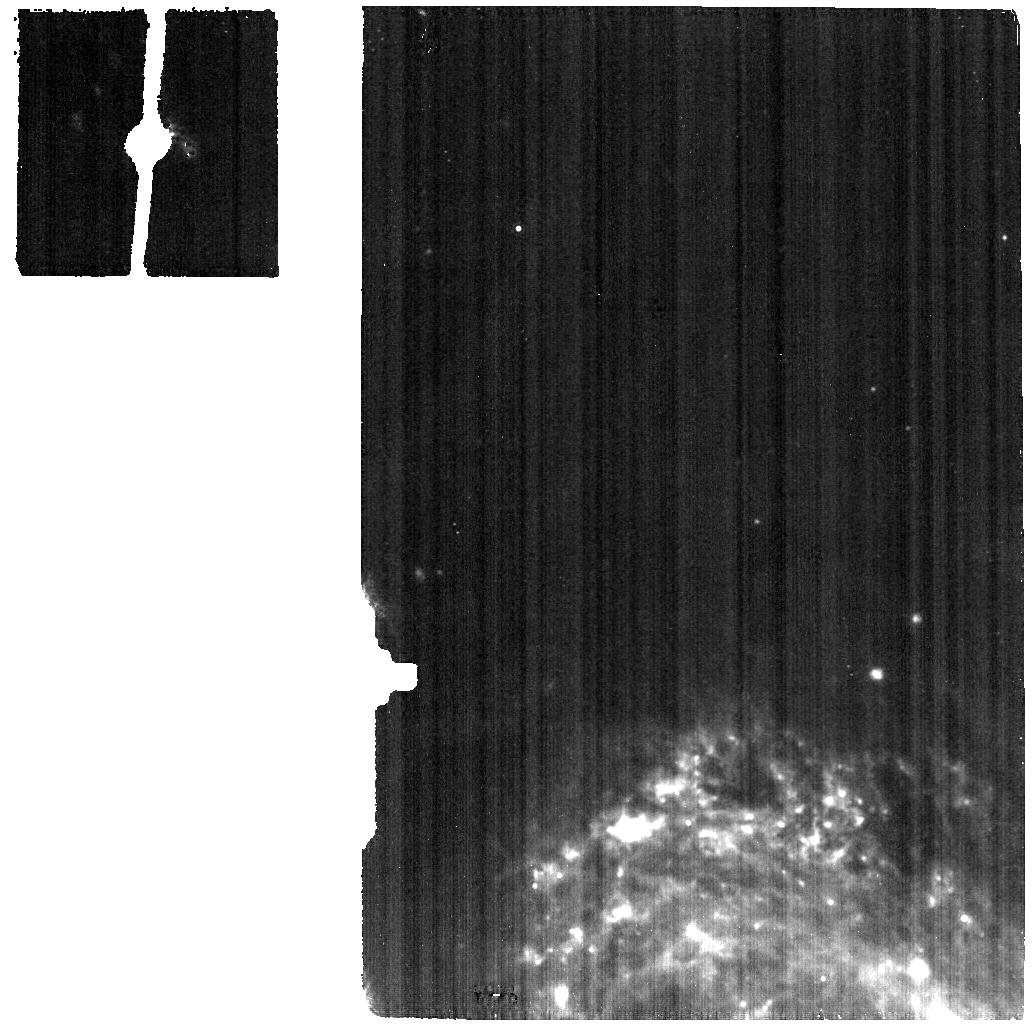
Target: NGC-3227-BKG
Instrument: MIRI
Filter: F1130W
Exposure: 10 min
Observation ID: jw03535-o004_t005_miri_f1130w

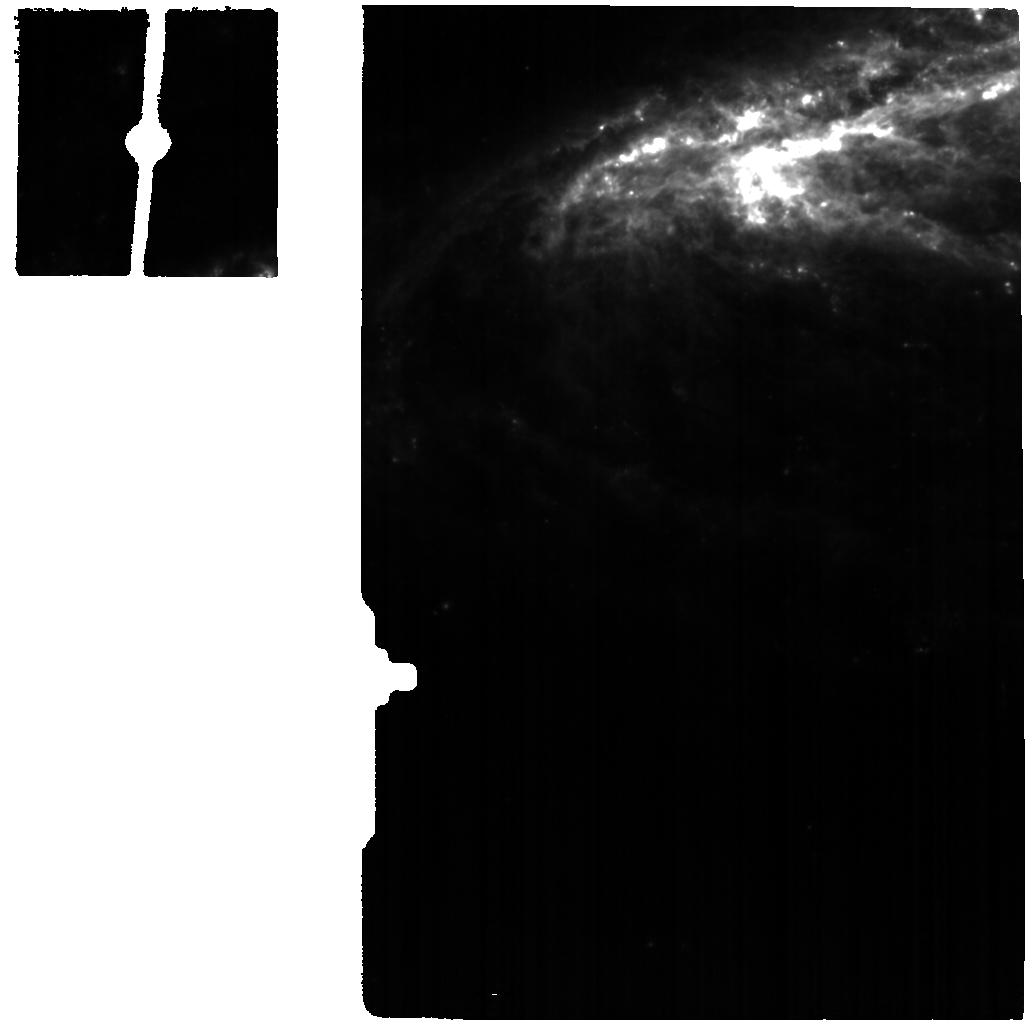
Target: NGC-7582
Instrument: MIRI
Filter: F770W
Exposure: 12 min
Observation ID: jw03535-o008_t003_miri_f770w

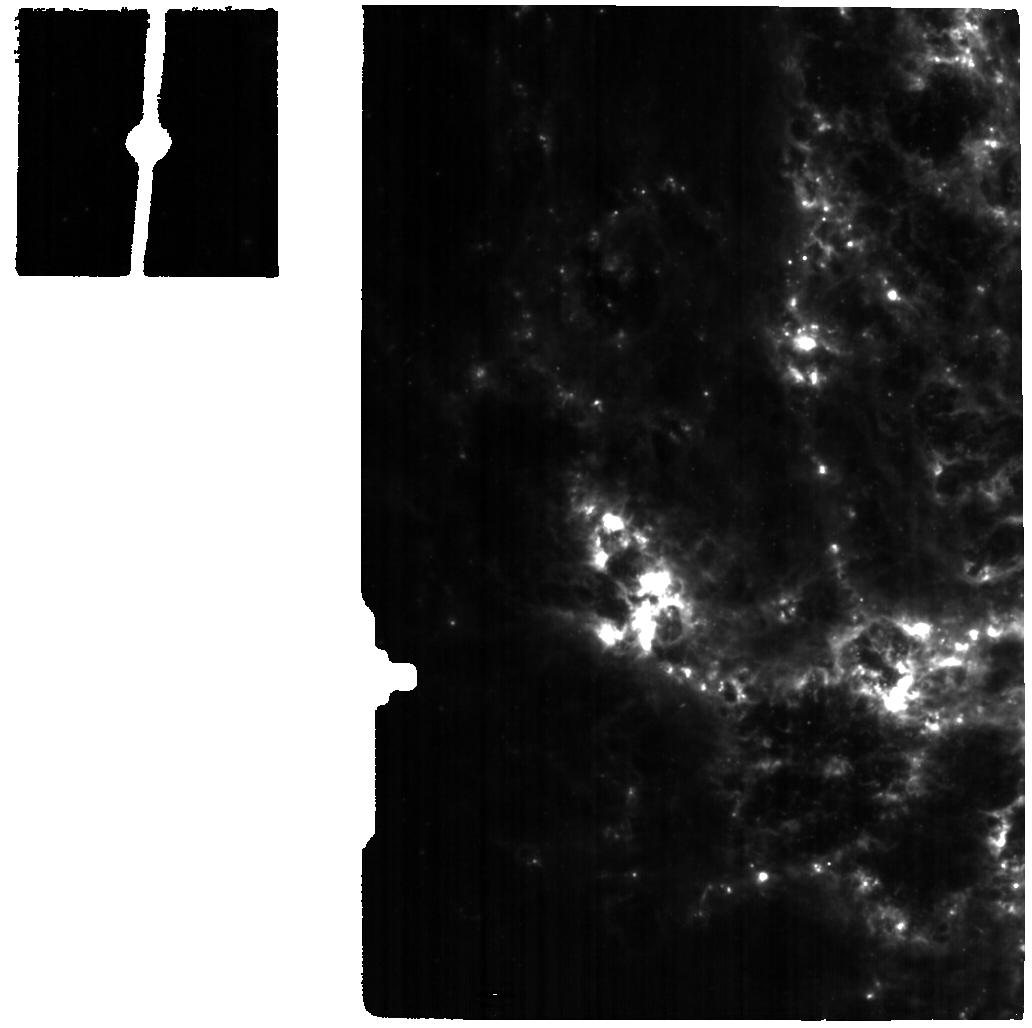
Target: NGC-4051
Instrument: MIRI
Filter: F770W
Exposure: 15 min
Observation ID: jw03535-o002_t001_miri_f770w

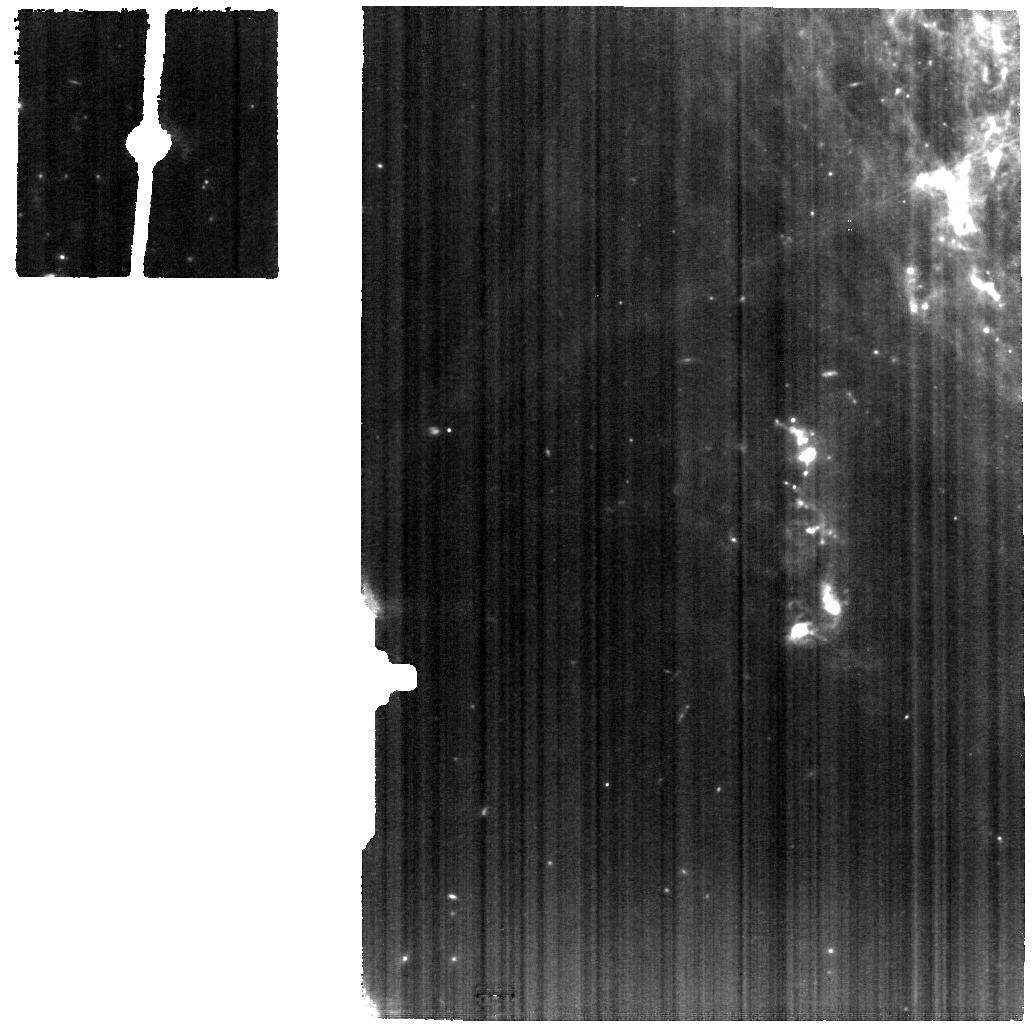
Target: NGC-3227
Instrument: MIRI
Filter: F770W
Exposure: 15 min
Observation ID: jw03535-o005_t002_miri_f770w

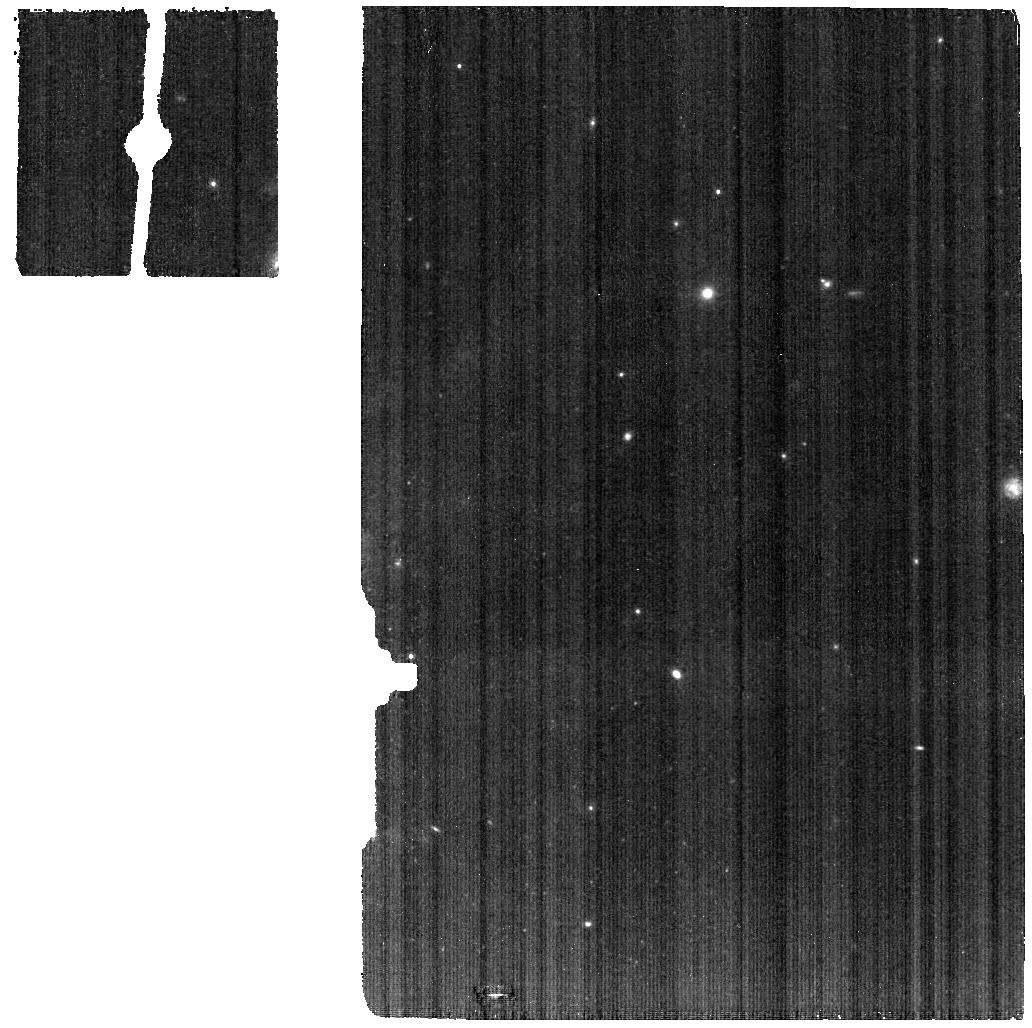
Target: NGC-7582-BKG
Instrument: MIRI
Filter: F770W
Exposure: 6 min
Observation ID: jw03535-o007_t006_miri_f770w

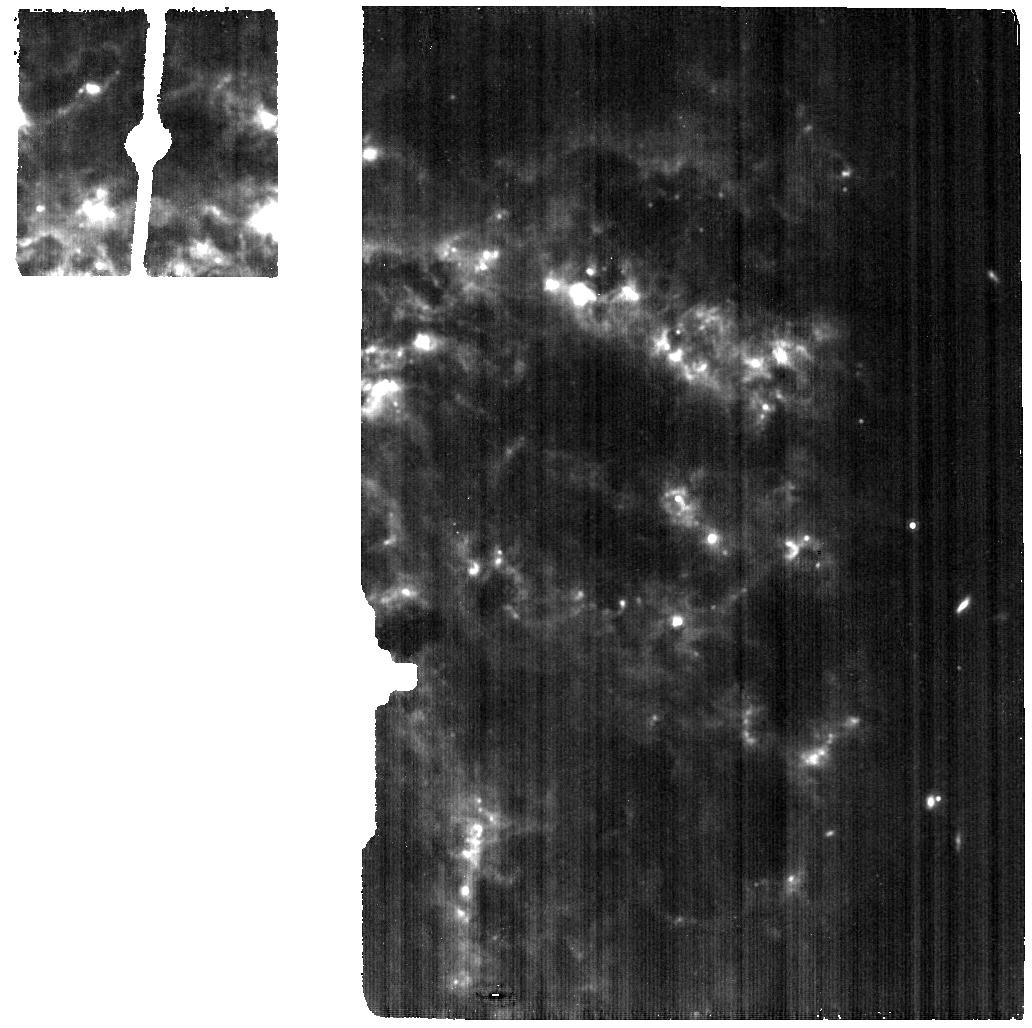
Target: NGC-4051-BKG
Instrument: MIRI
Filter: F1130W
Exposure: 7 min
Observation ID: jw03535-o001_t004_miri_f1130w

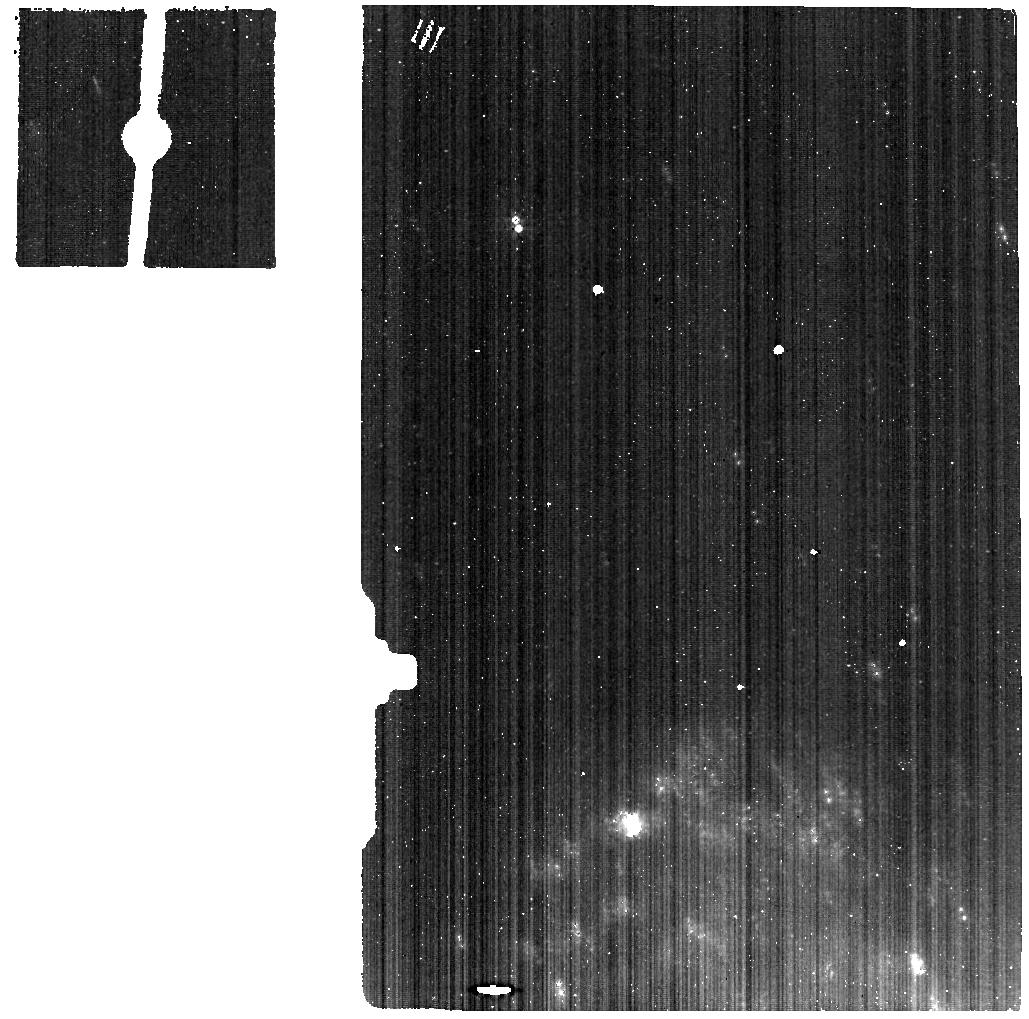
Target: NGC-3227-BKG
Instrument: MIRI
Filter: F560W
Exposure: 7 min
Observation ID: jw03535-o004_t005_miri_f560w

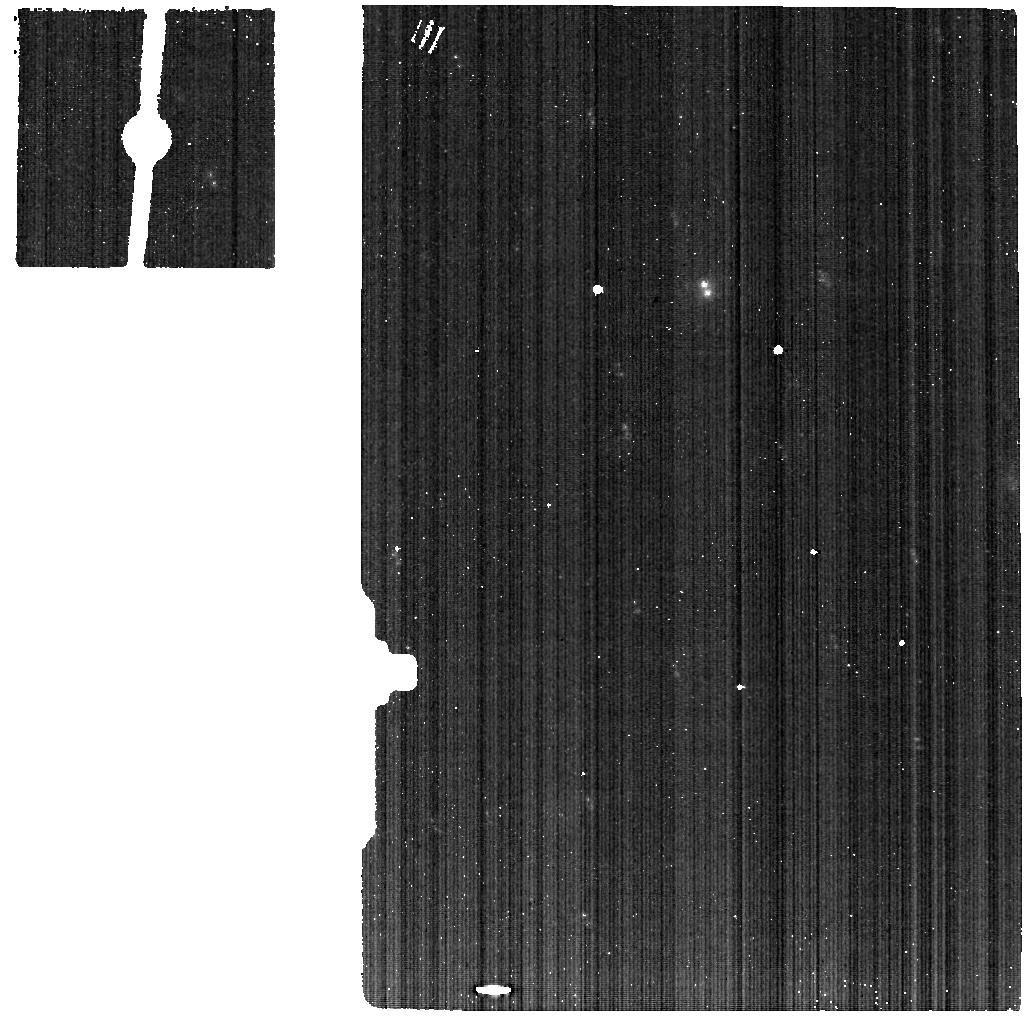
Target: NGC-7582-BKG
Instrument: MIRI
Filter: F560W
Exposure: 6 min
Observation ID: jw03535-o007_t006_miri_f560w

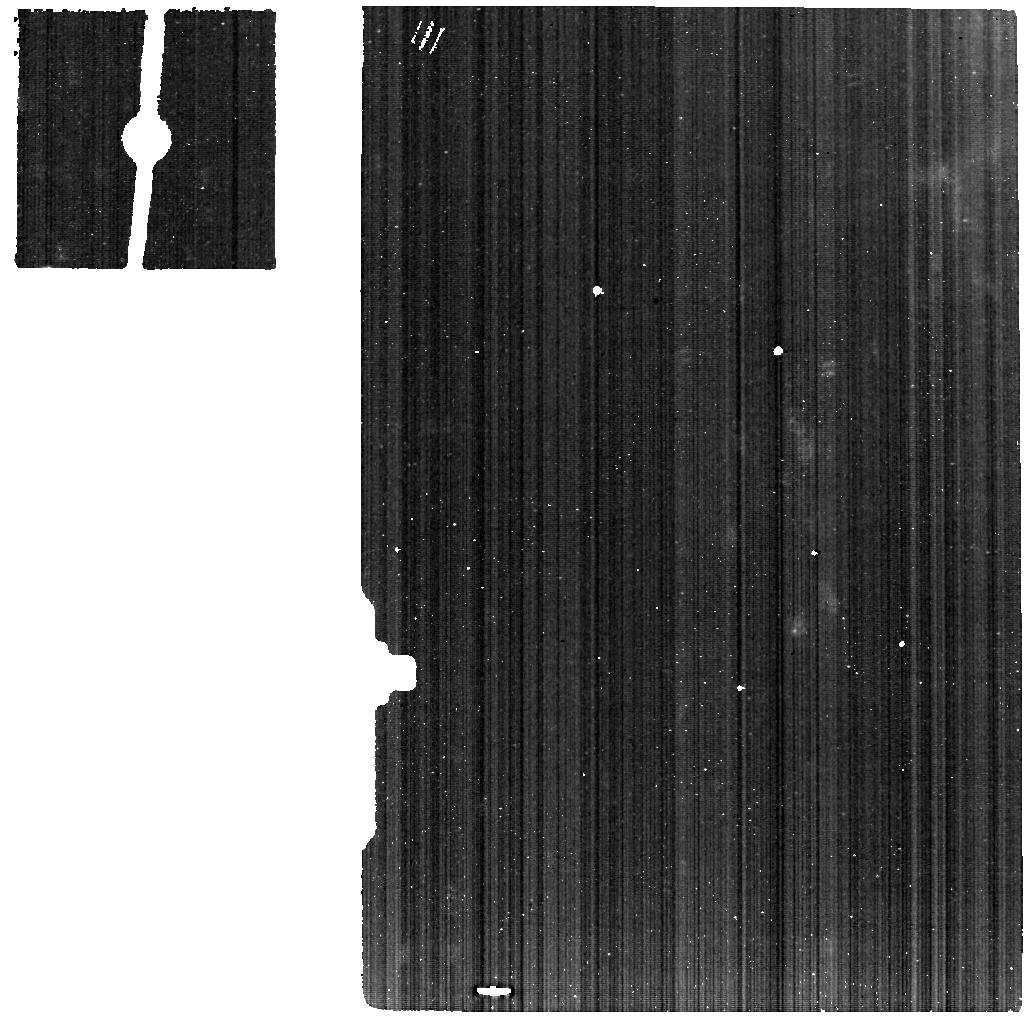
Target: NGC-3227
Instrument: MIRI
Filter: F560W
Exposure: 15 min
Observation ID: jw03535-o005_t002_miri_f560w

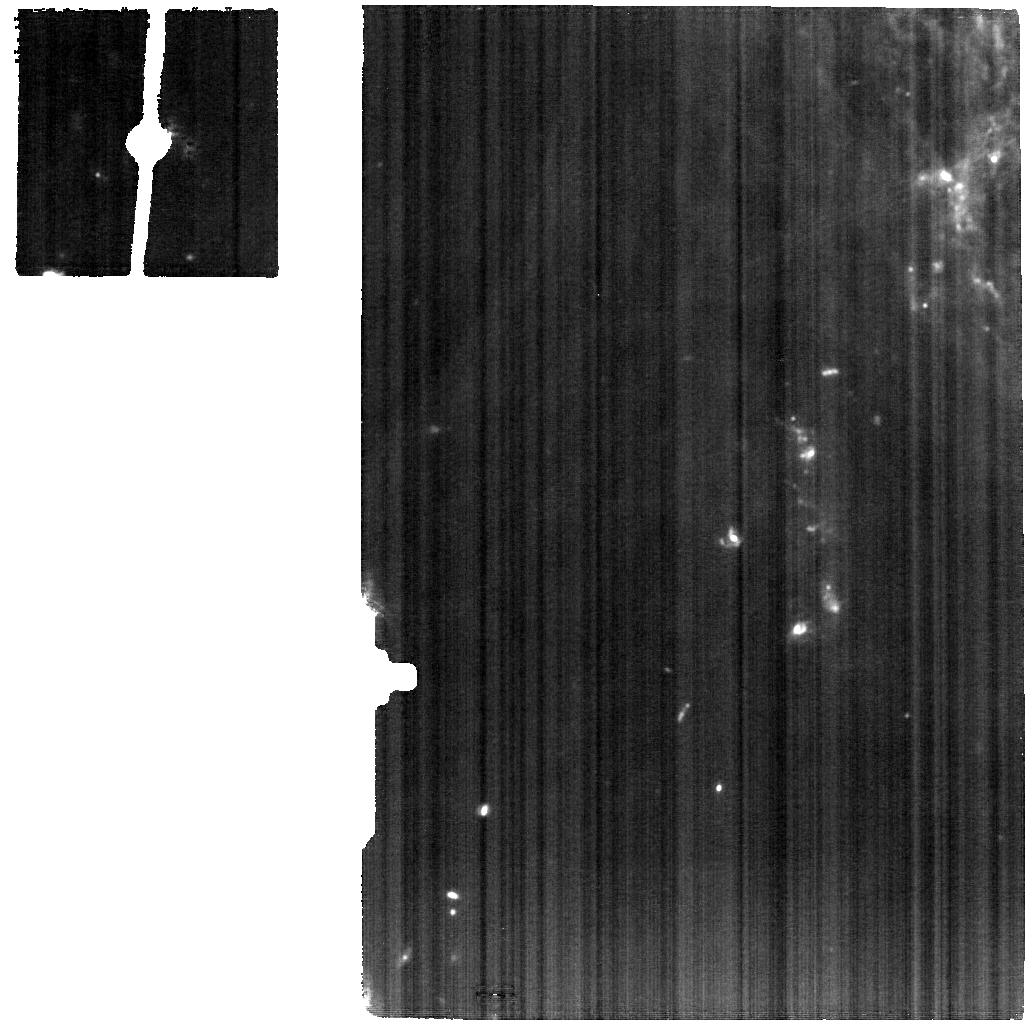
Target: NGC-3227
Instrument: MIRI
Filter: F1130W
Exposure: 19 min
Observation ID: jw03535-o005_t002_miri_f1130w

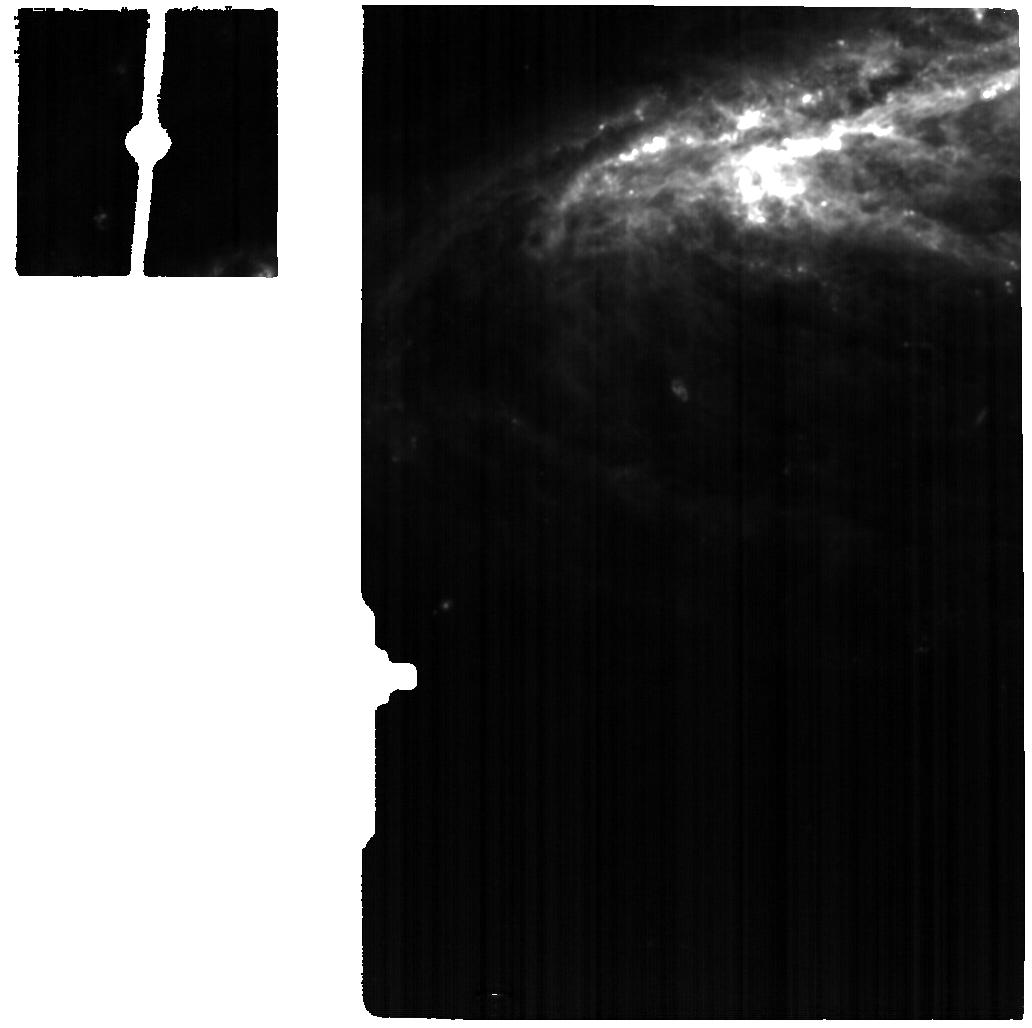
Target: NGC-7582
Instrument: MIRI
Filter: F1130W
Exposure: 22 min
Observation ID: jw03535-o008_t003_miri_f1130w

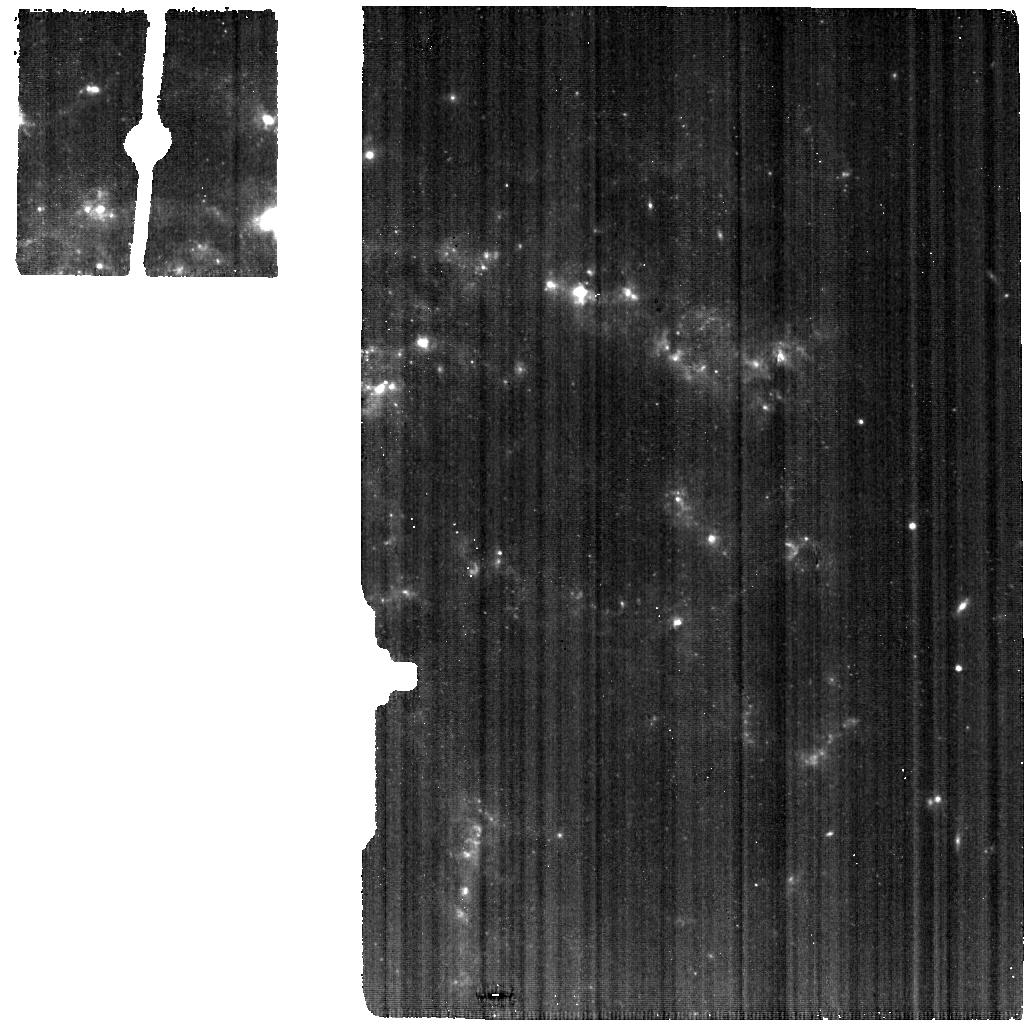
Target: NGC-4051-BKG
Instrument: MIRI
Filter: F560W
Exposure: 7 min
Observation ID: jw03535-o001_t004_miri_f560w

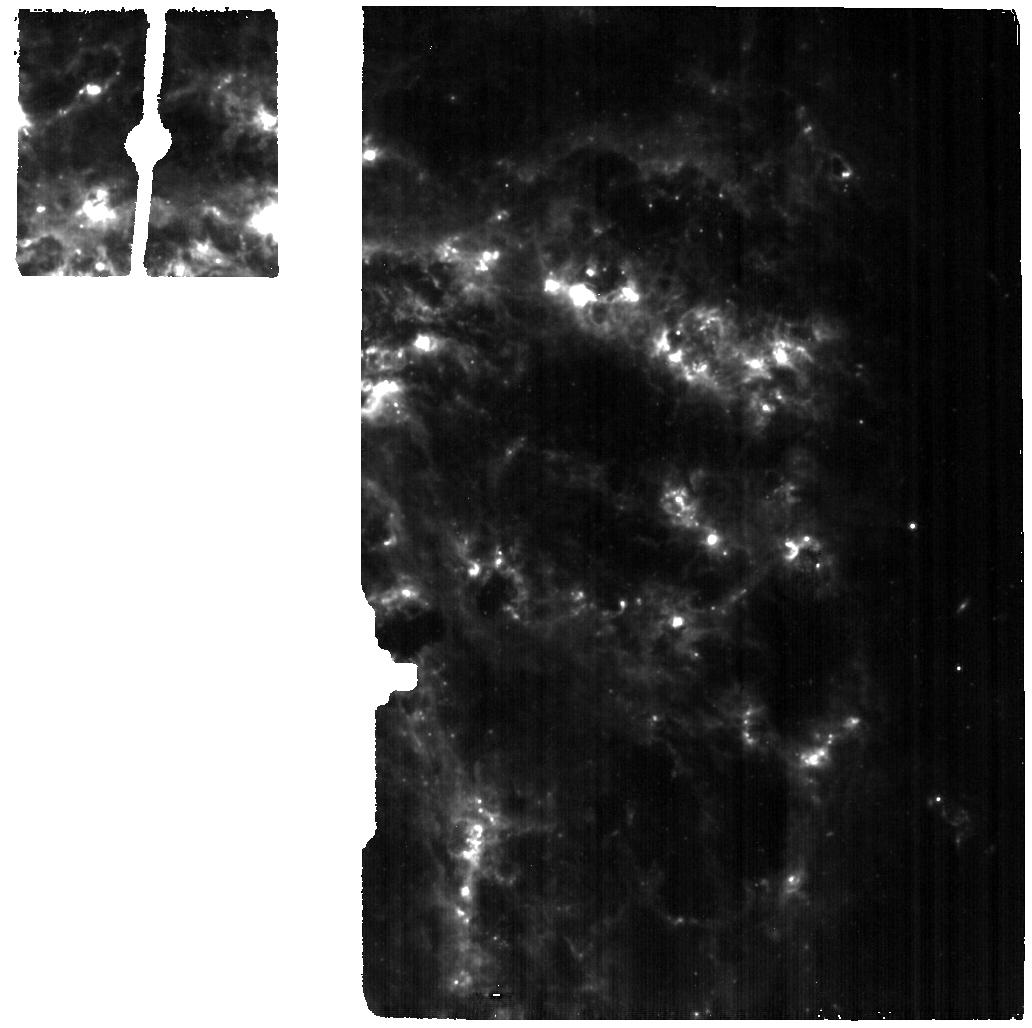
Target: NGC-4051-BKG
Instrument: MIRI
Filter: F770W
Exposure: 7 min
Observation ID: jw03535-o001_t004_miri_f770w

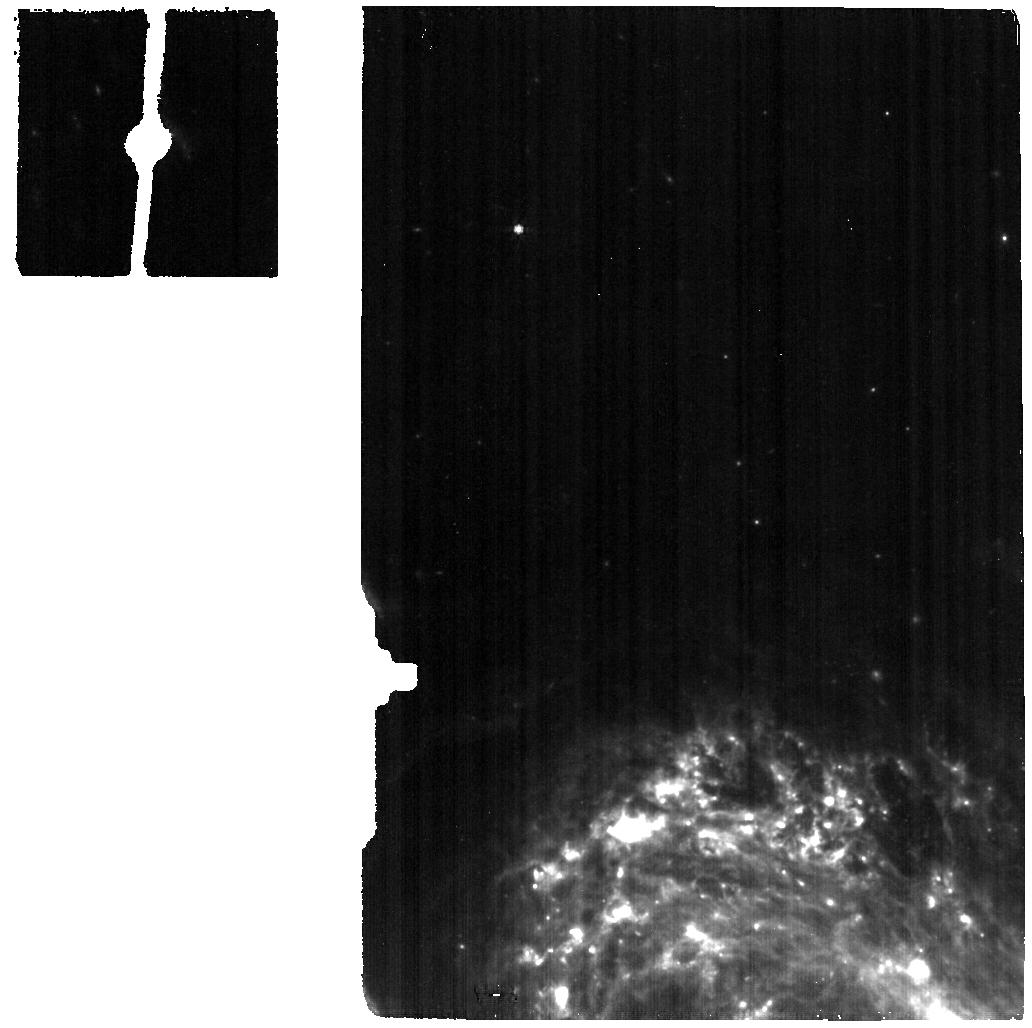
Target: NGC-3227-BKG
Instrument: MIRI
Filter: F770W
Exposure: 7 min
Observation ID: jw03535-o004_t005_miri_f770w

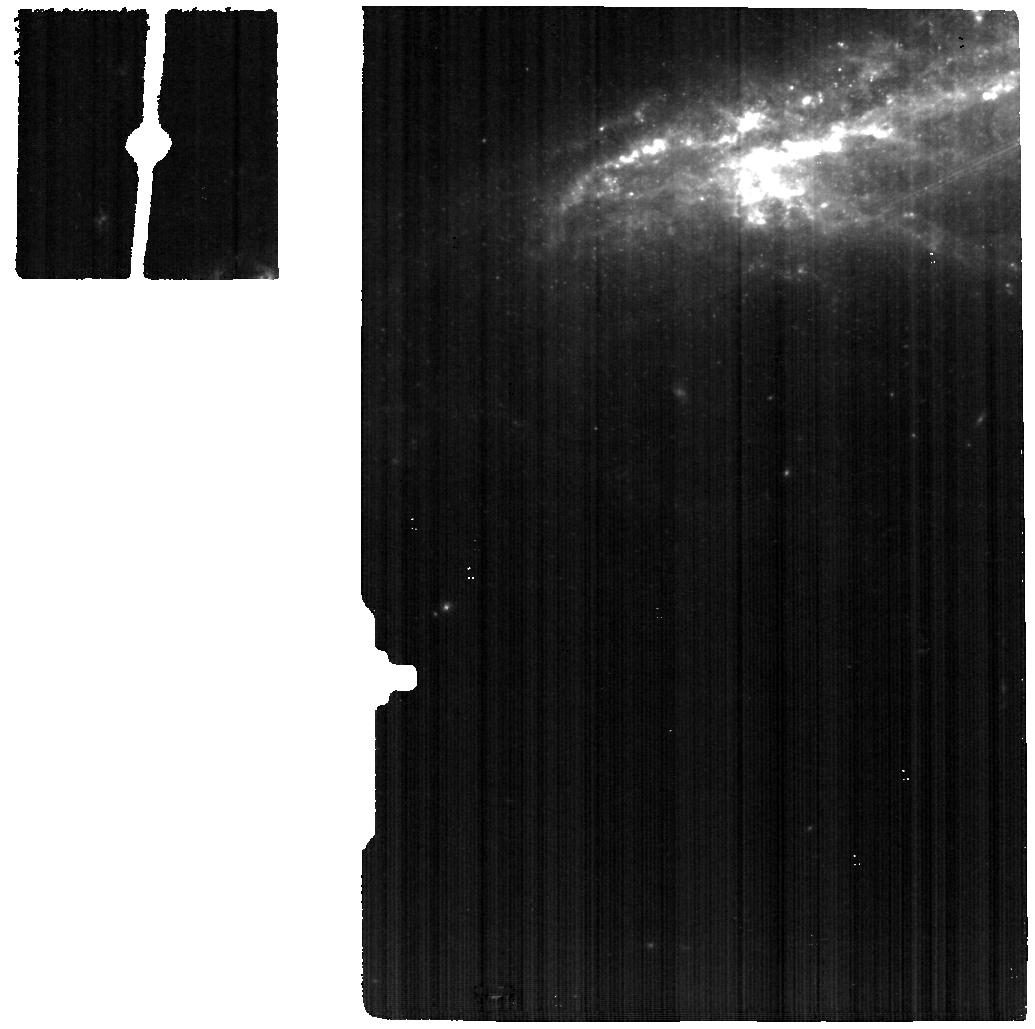
Target: NGC-7582
Instrument: MIRI
Filter: F560W
Exposure: 12 min
Observation ID: jw03535-o008_t003_miri_f560w

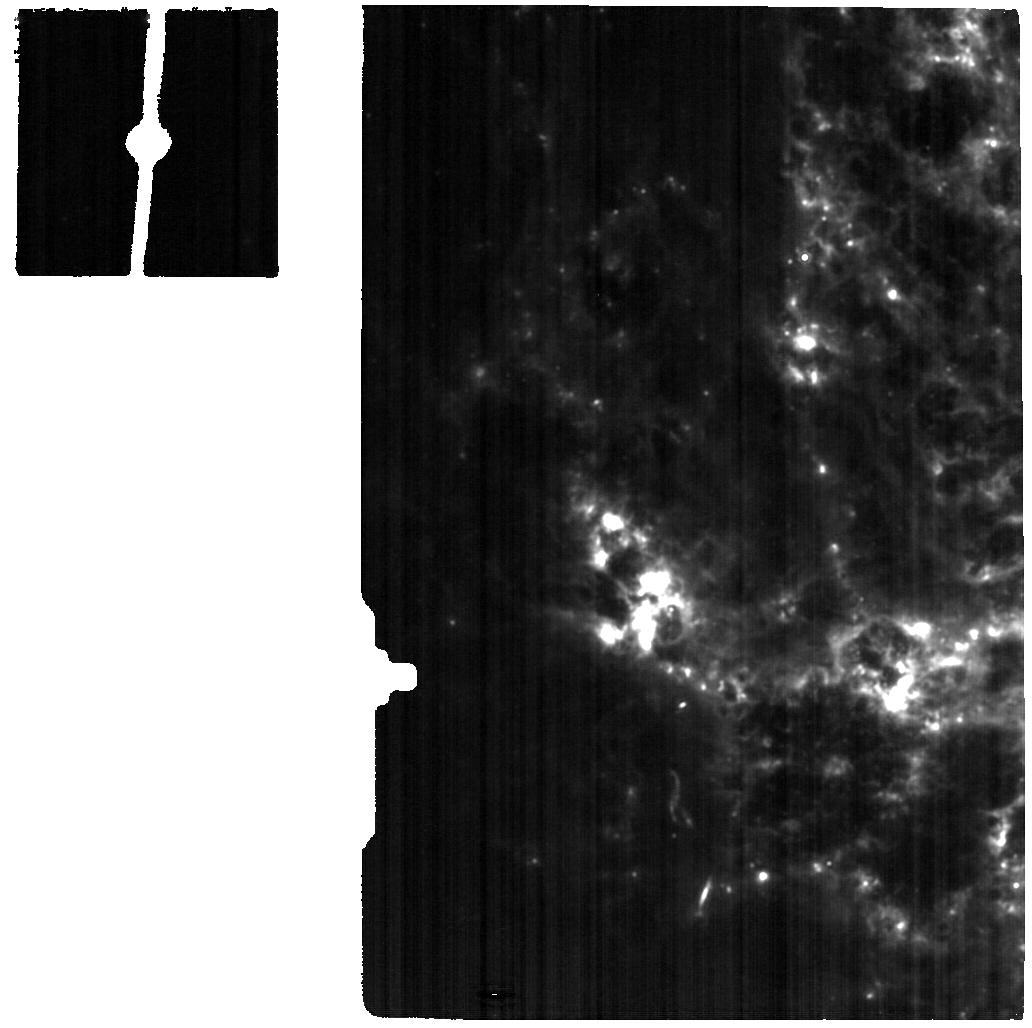
Target: NGC-4051
Instrument: MIRI
Filter: F1130W
Exposure: 15 min
Observation ID: jw03535-o002_t001_miri_f1130w

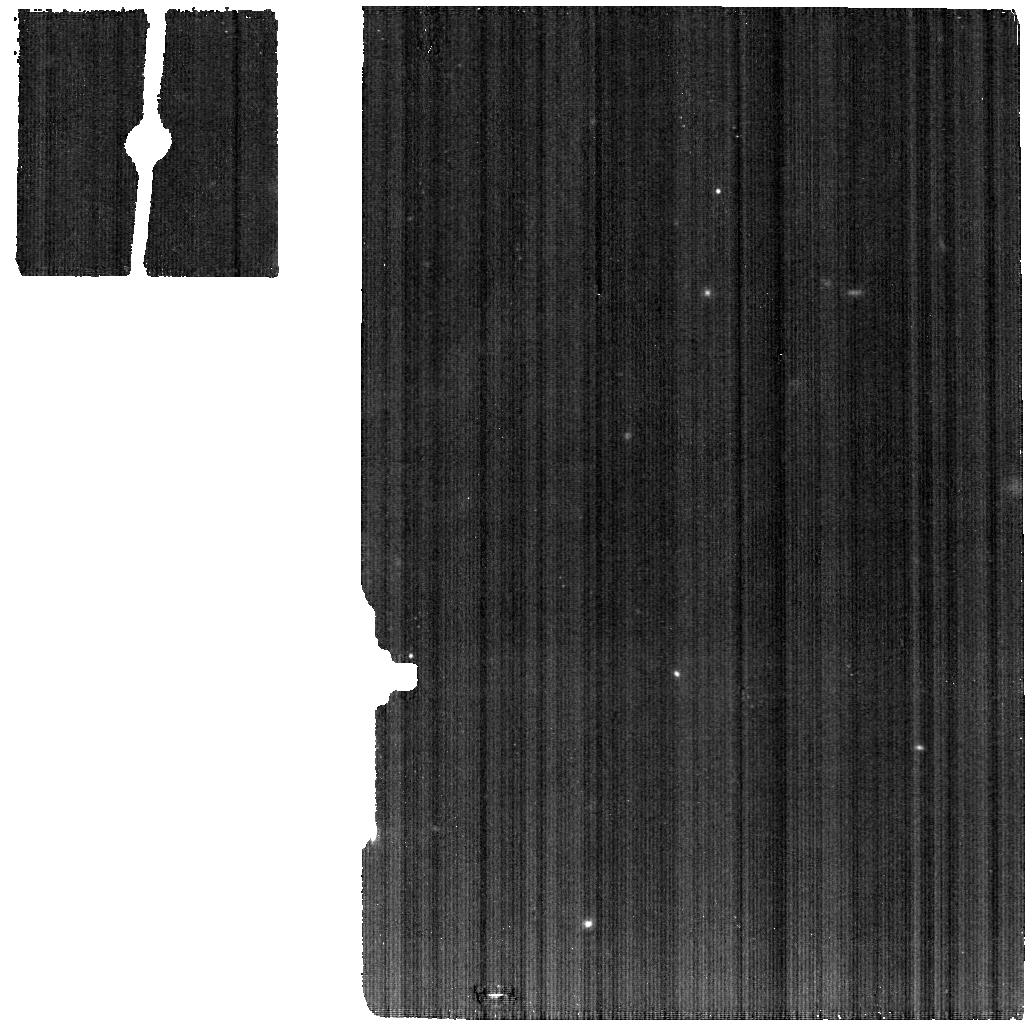
Target: NGC-7582-BKG
Instrument: MIRI
Filter: F1130W
Exposure: 11 min
Observation ID: jw03535-o007_t006_miri_f1130w

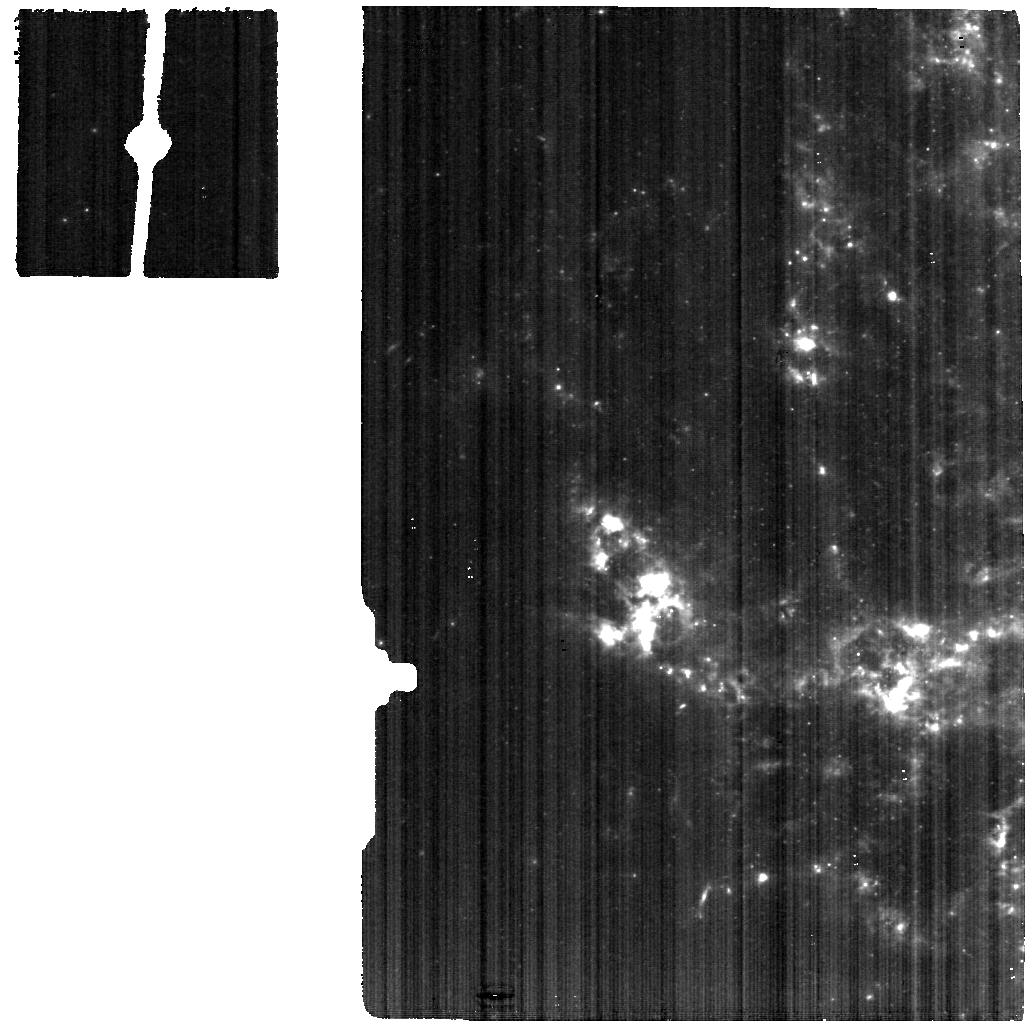
Target: NGC-4051
Instrument: MIRI
Filter: F560W
Exposure: 15 min
Observation ID: jw03535-o002_t001_miri_f560w

Unveiling the AGN-host connection with PAH molecules (PI: Garcia Bernete, Ismael)

Supermassive black holes (SMBHs) are believed to play an instrumental role in the evolution of their hosts. There is evidence that the AGN interacts with the dust and gas in the host galaxy. Material is also driven inwards from the interstellar medium of the host galaxy to fuel the central engine that could initiate star formation. Numerical simulations predict that in active galactic nuclei (AGN) star formation in the nuclear region is should be tightly correlated with the growth of the supermassive black hole. Capitalising on existing JWST cycle 1 programs and targets we propose to obtain NIRSPEC/IFU & MIRI/MRS 2.9-28.5 micron observations of the central <350 pc regions of 3 well known nearby Seyfert galaxies, achieving typical resolutions of 10-60 pc. Using spectral signatures from Polycyclic Aromatic Hydrocarbons (PAHs) and a host of mid-infrared fine structure lines and H2 rotational transitions our goals are two-fold: (1) to probe the effects of the central AGN on the the interstellar medium (ISM) of the host galaxy as a function of distance from the central engine. PAH emission and low excitation fine structure (FS) lines will also be used to trace nuclear star formation. (2) to investigate the role of the warm molecular gas in shielding PAH molecules (protect them from the AGN radiation field). This investigation is of paramount importance as PAHs are routinely used to measure SFR in AGN.